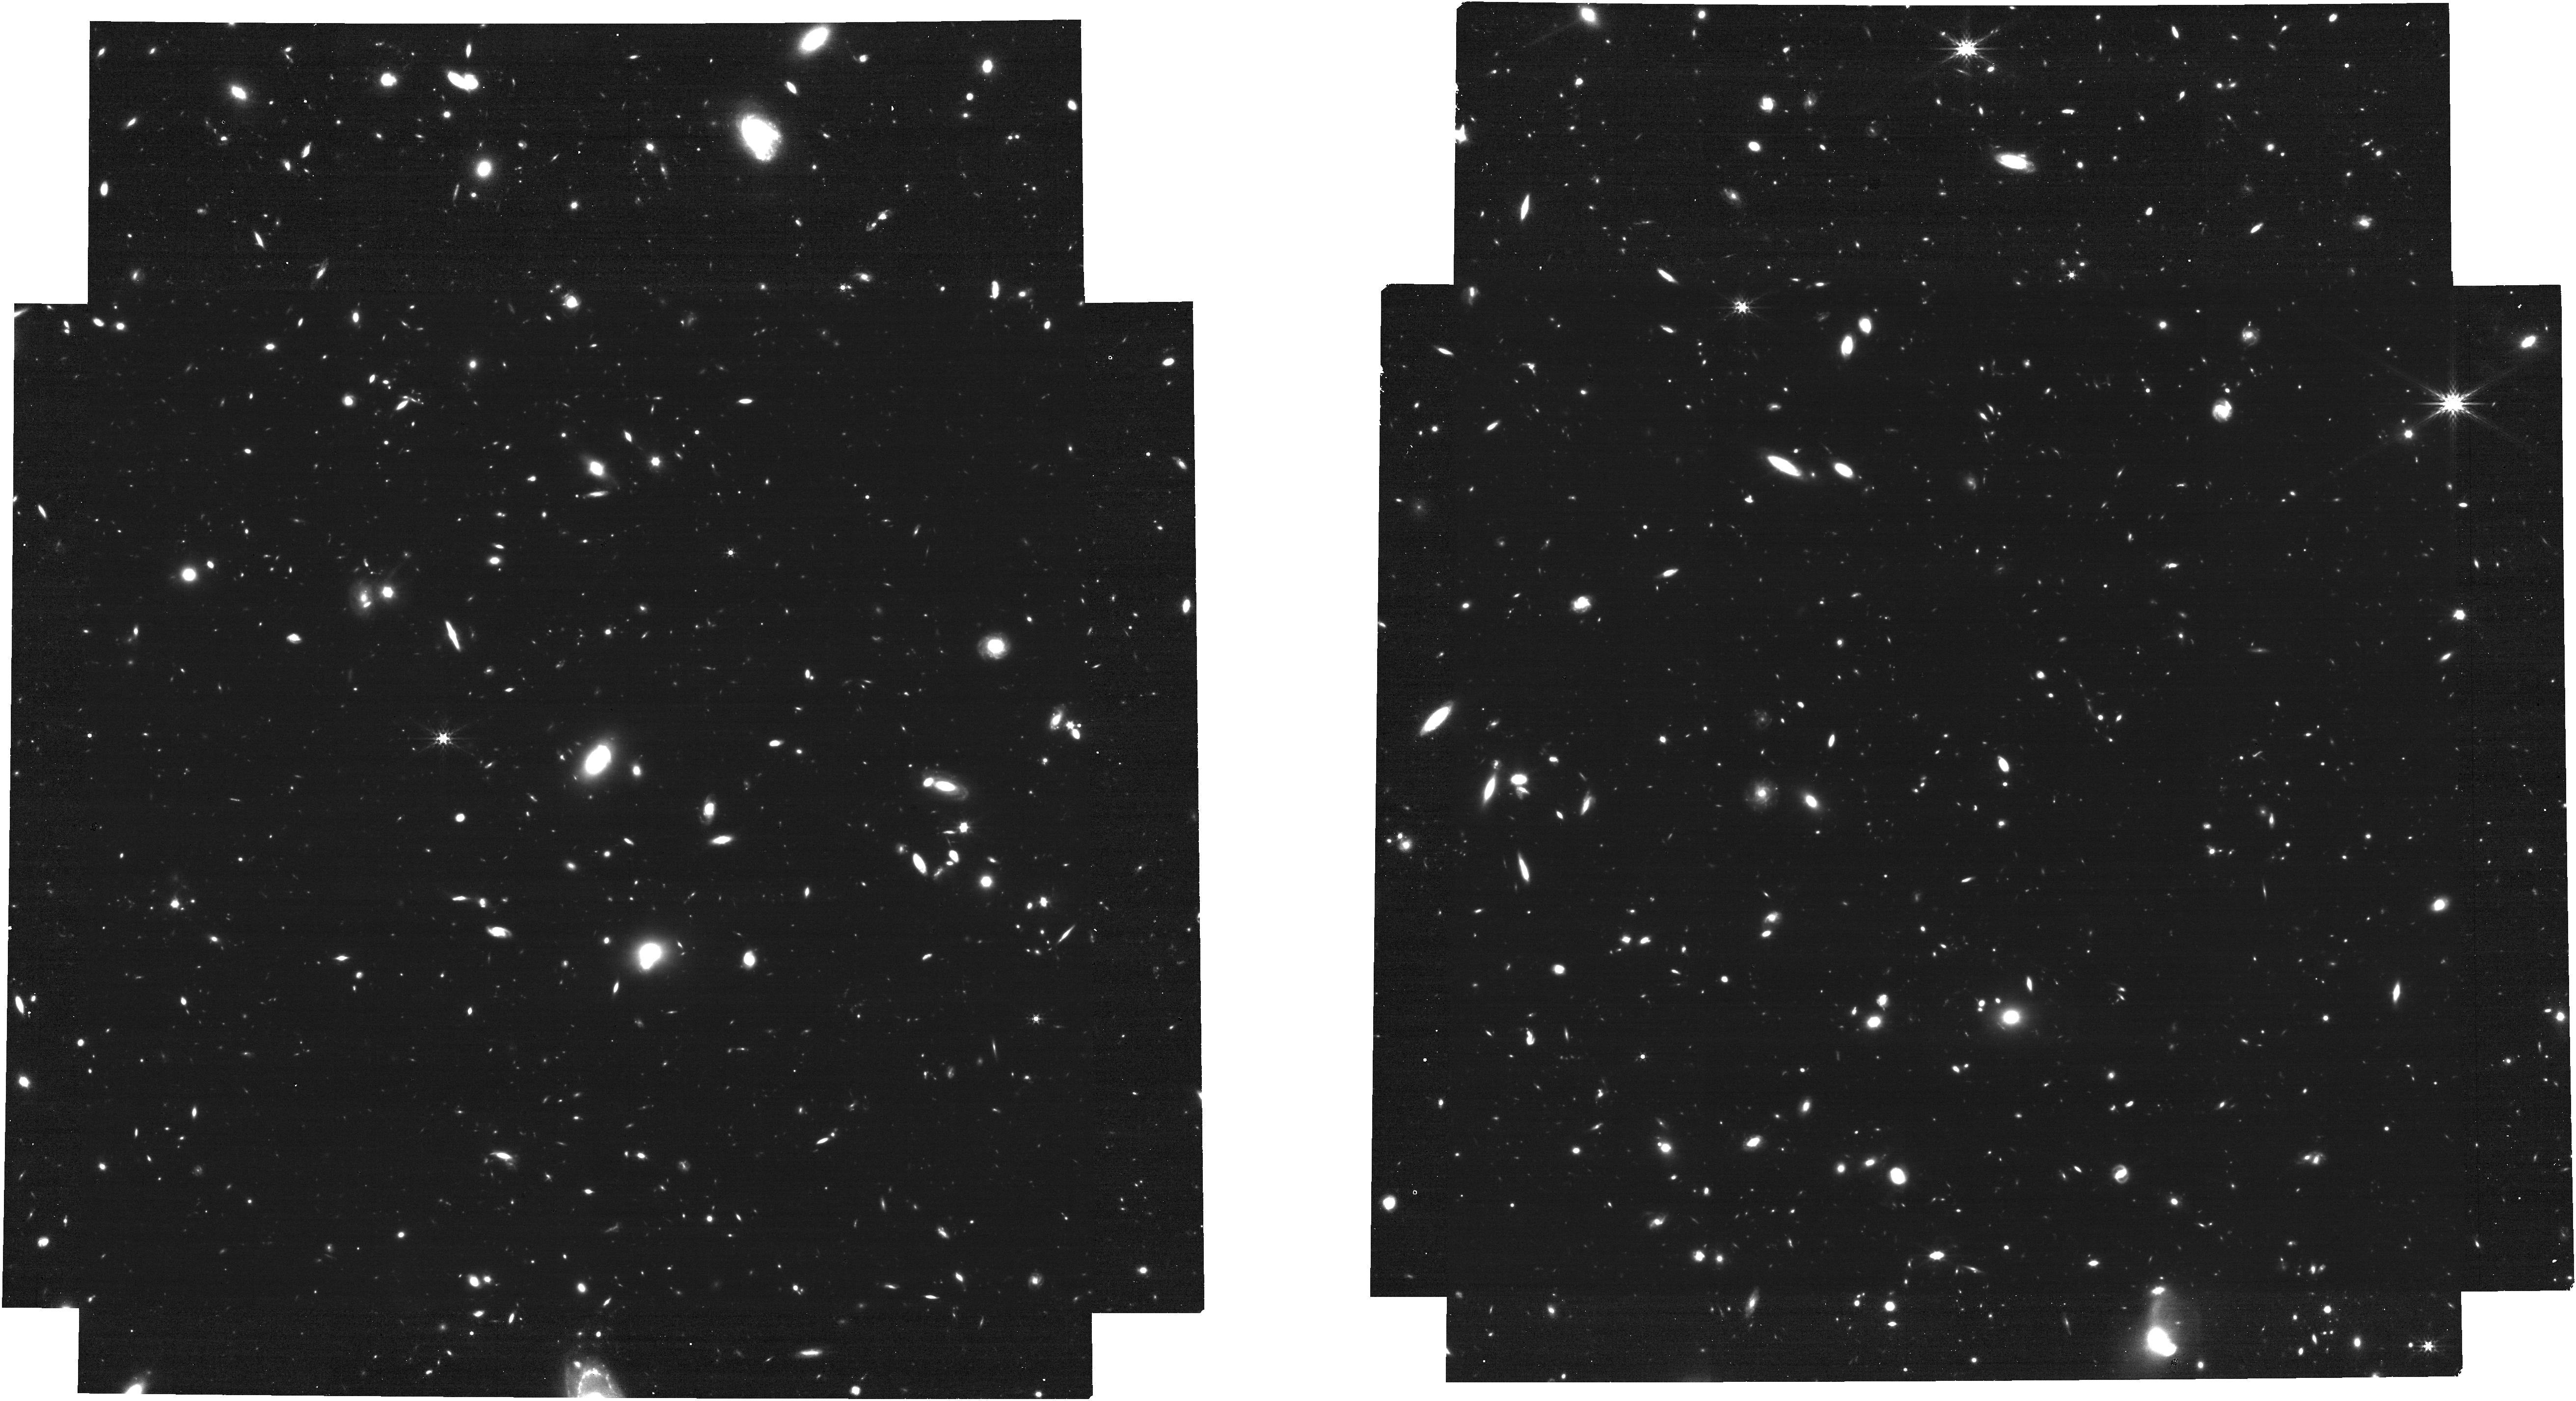
Target: NIRCAM-WFSS7
Instrument: NIRCAM
Filter: F356W
Exposure: 31 min
Observation ID: jw01345-o016_t027_nircam_clear-f356w

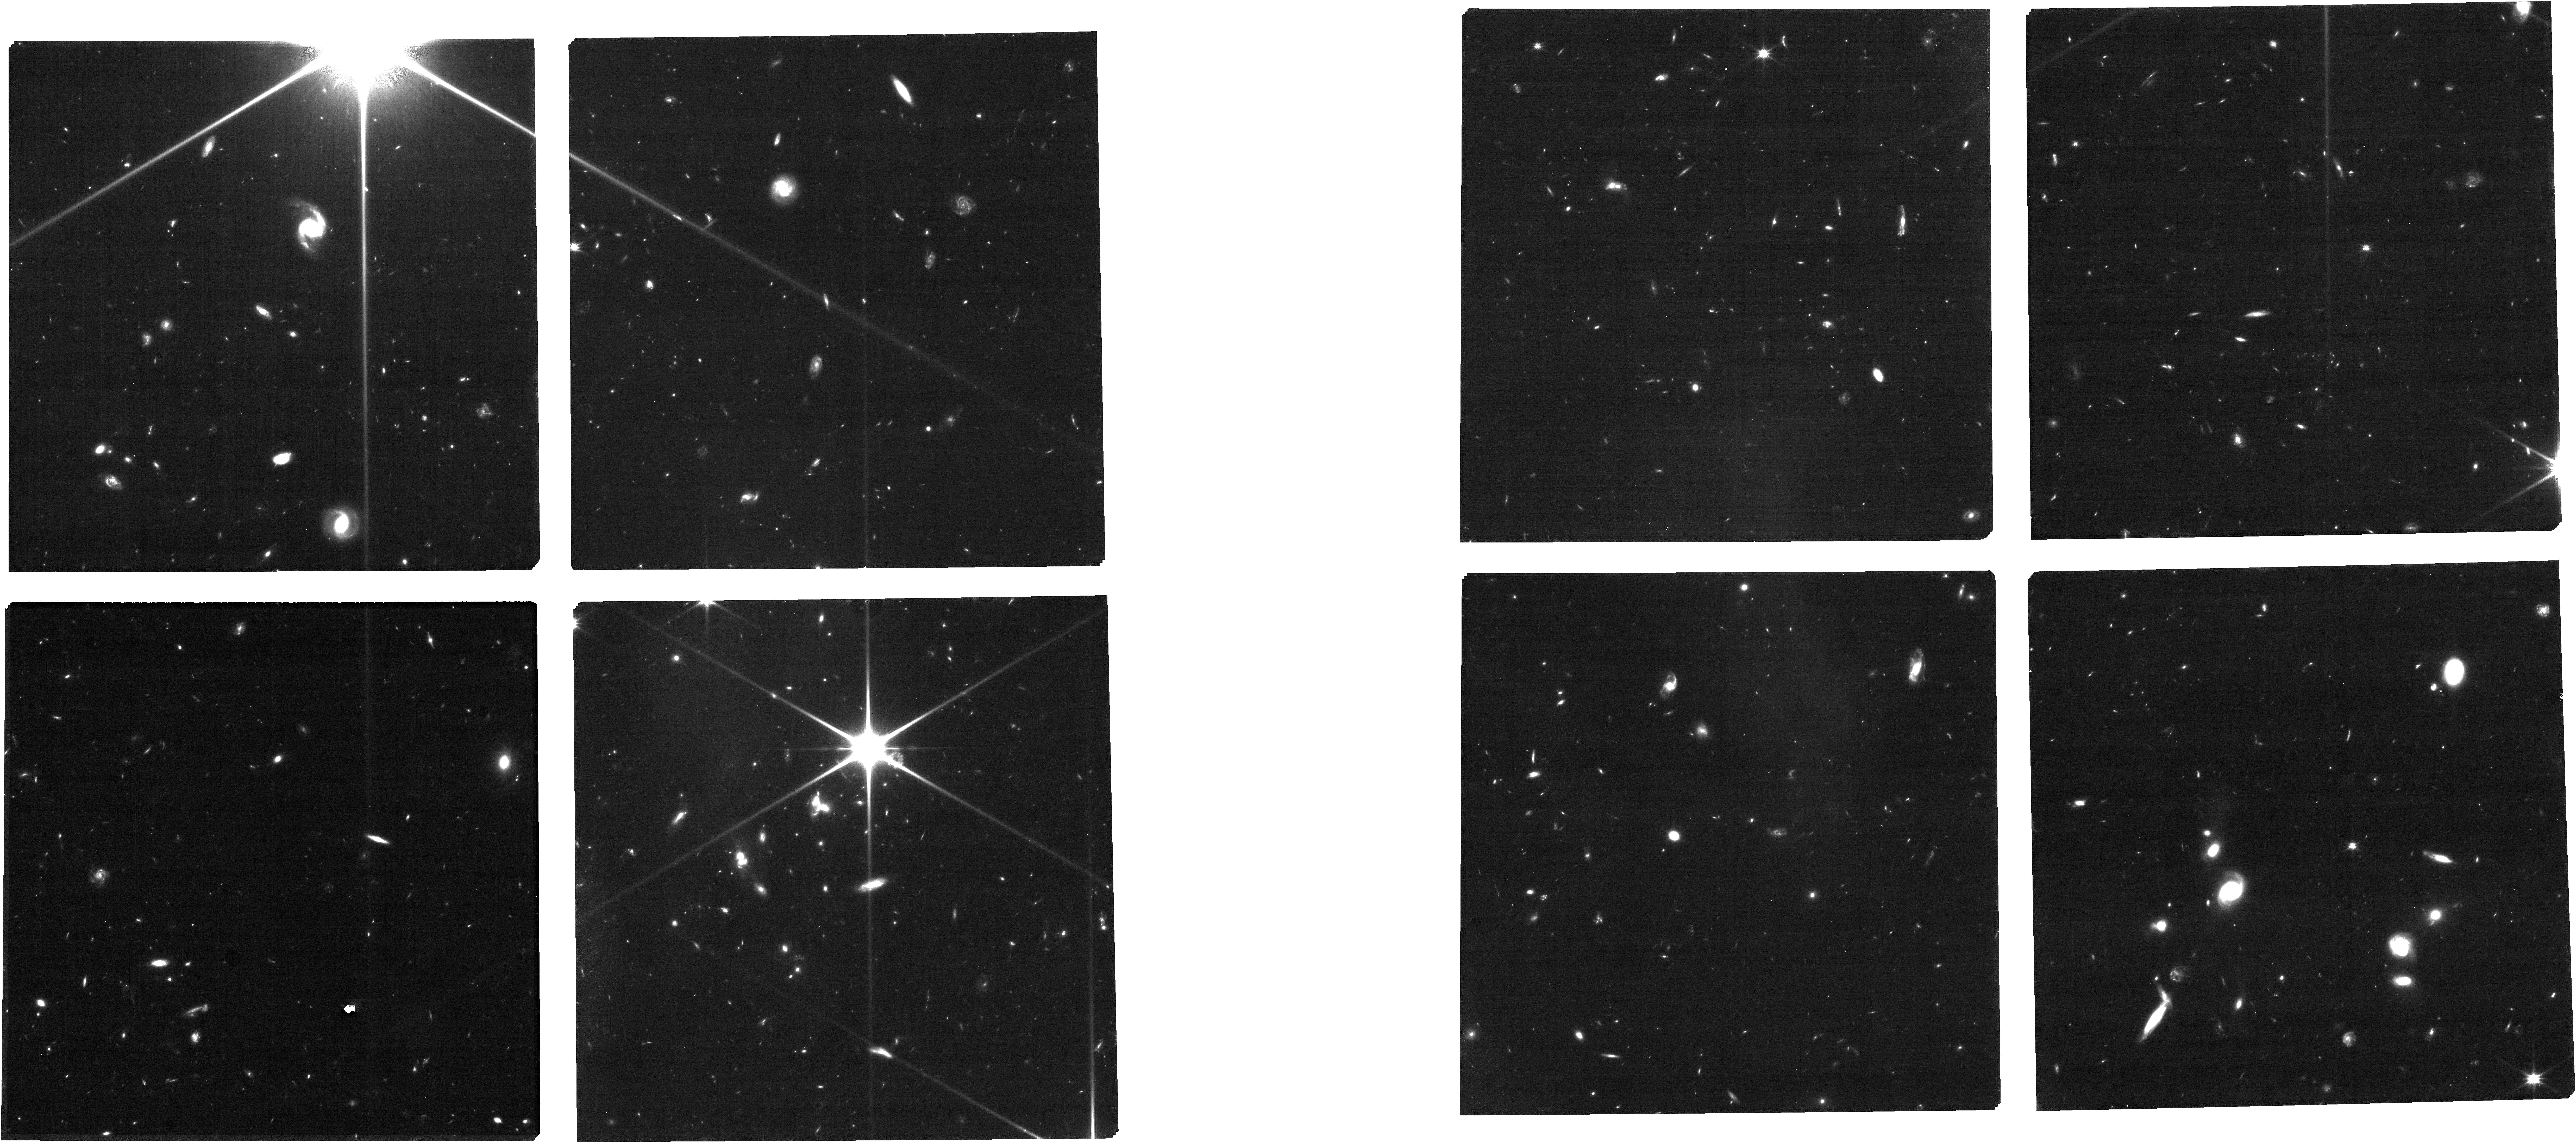
Target: CEERS-NIRSPEC-P4-PRISM-MSATA
Instrument: NIRCAM
Filter: F115W
Exposure: 47 min
Observation ID: jw01345-o062_t049_nircam_clear-f115w

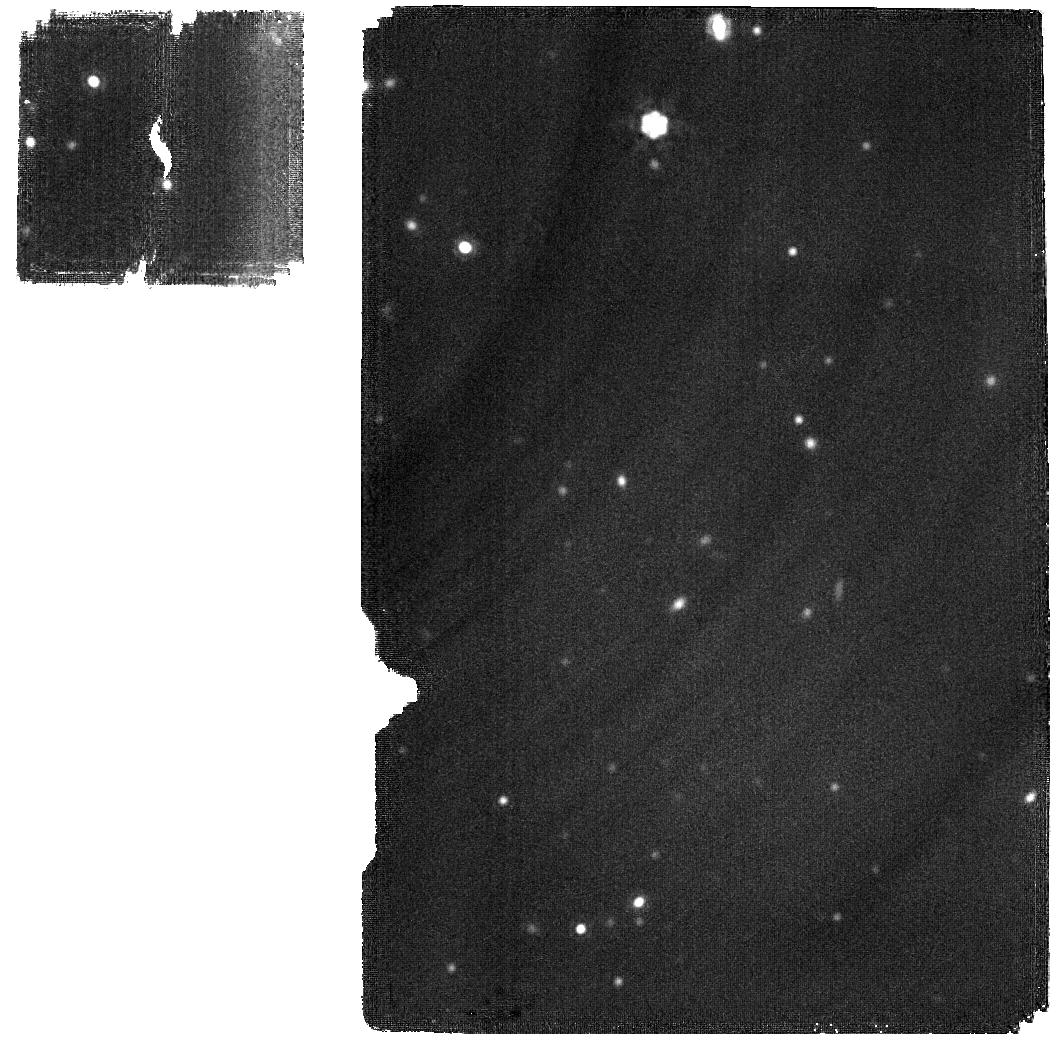
Target: MIRI1
Instrument: MIRI
Filter: F2100W
Exposure: 1.3 h
Observation ID: jw01345-o001_t021_miri_f2100w

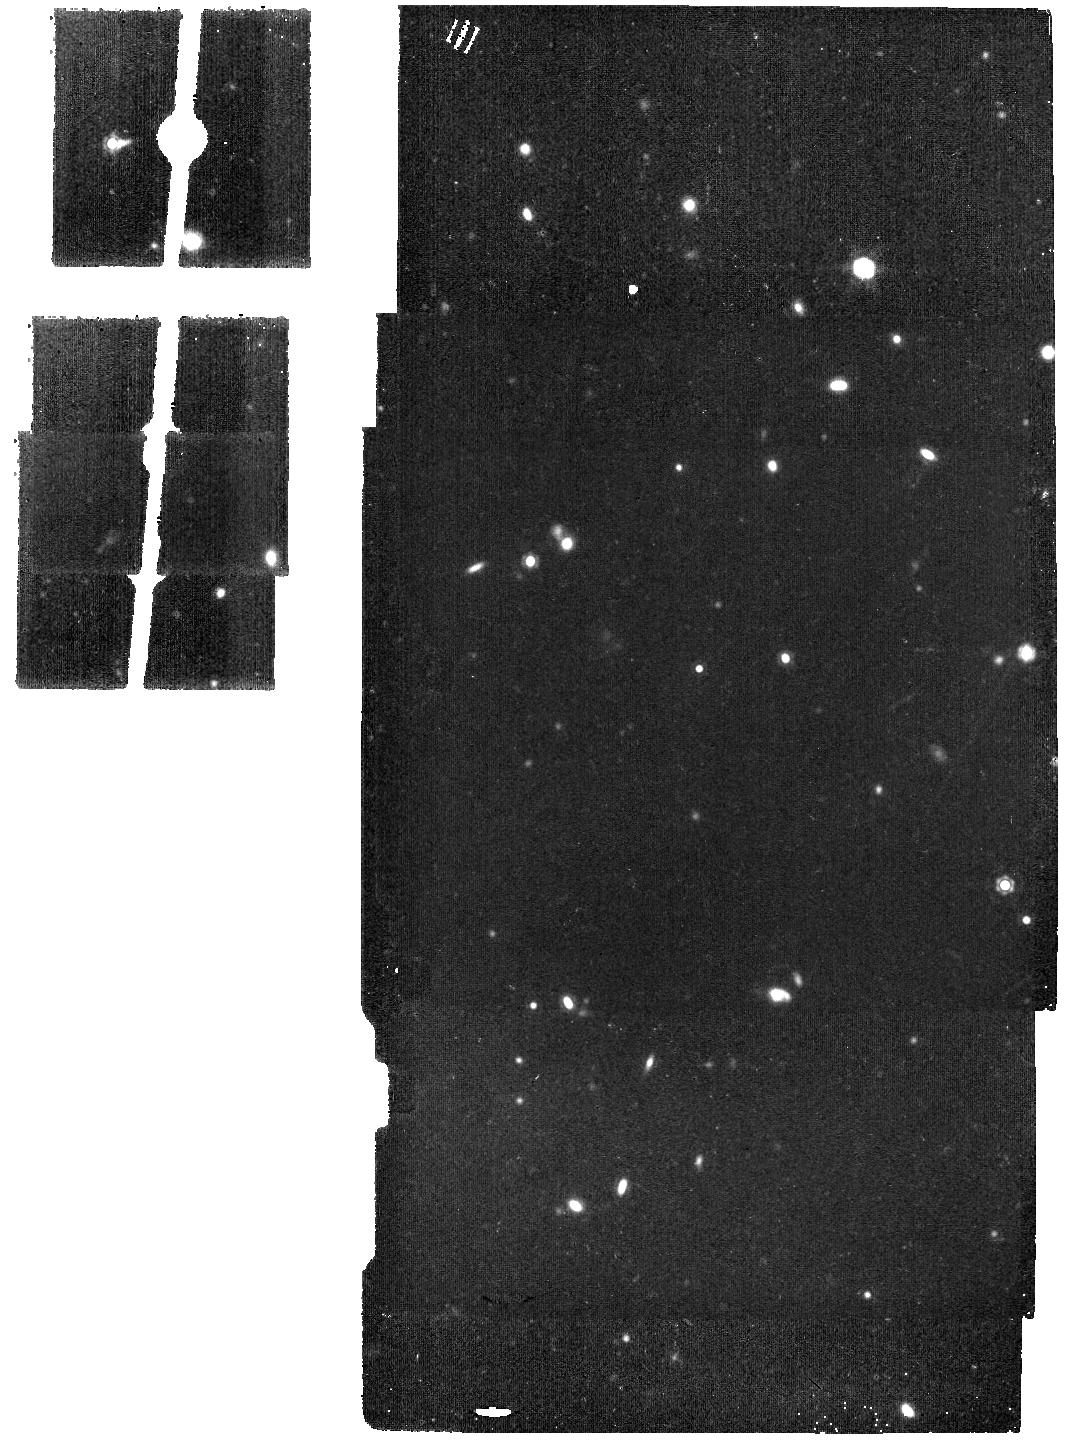
Target: NIRCAM-WFSS8
Instrument: MIRI
Filter: F1500W
Exposure: 16 min
Observation ID: jw01345-o015_t028_miri_f1500w

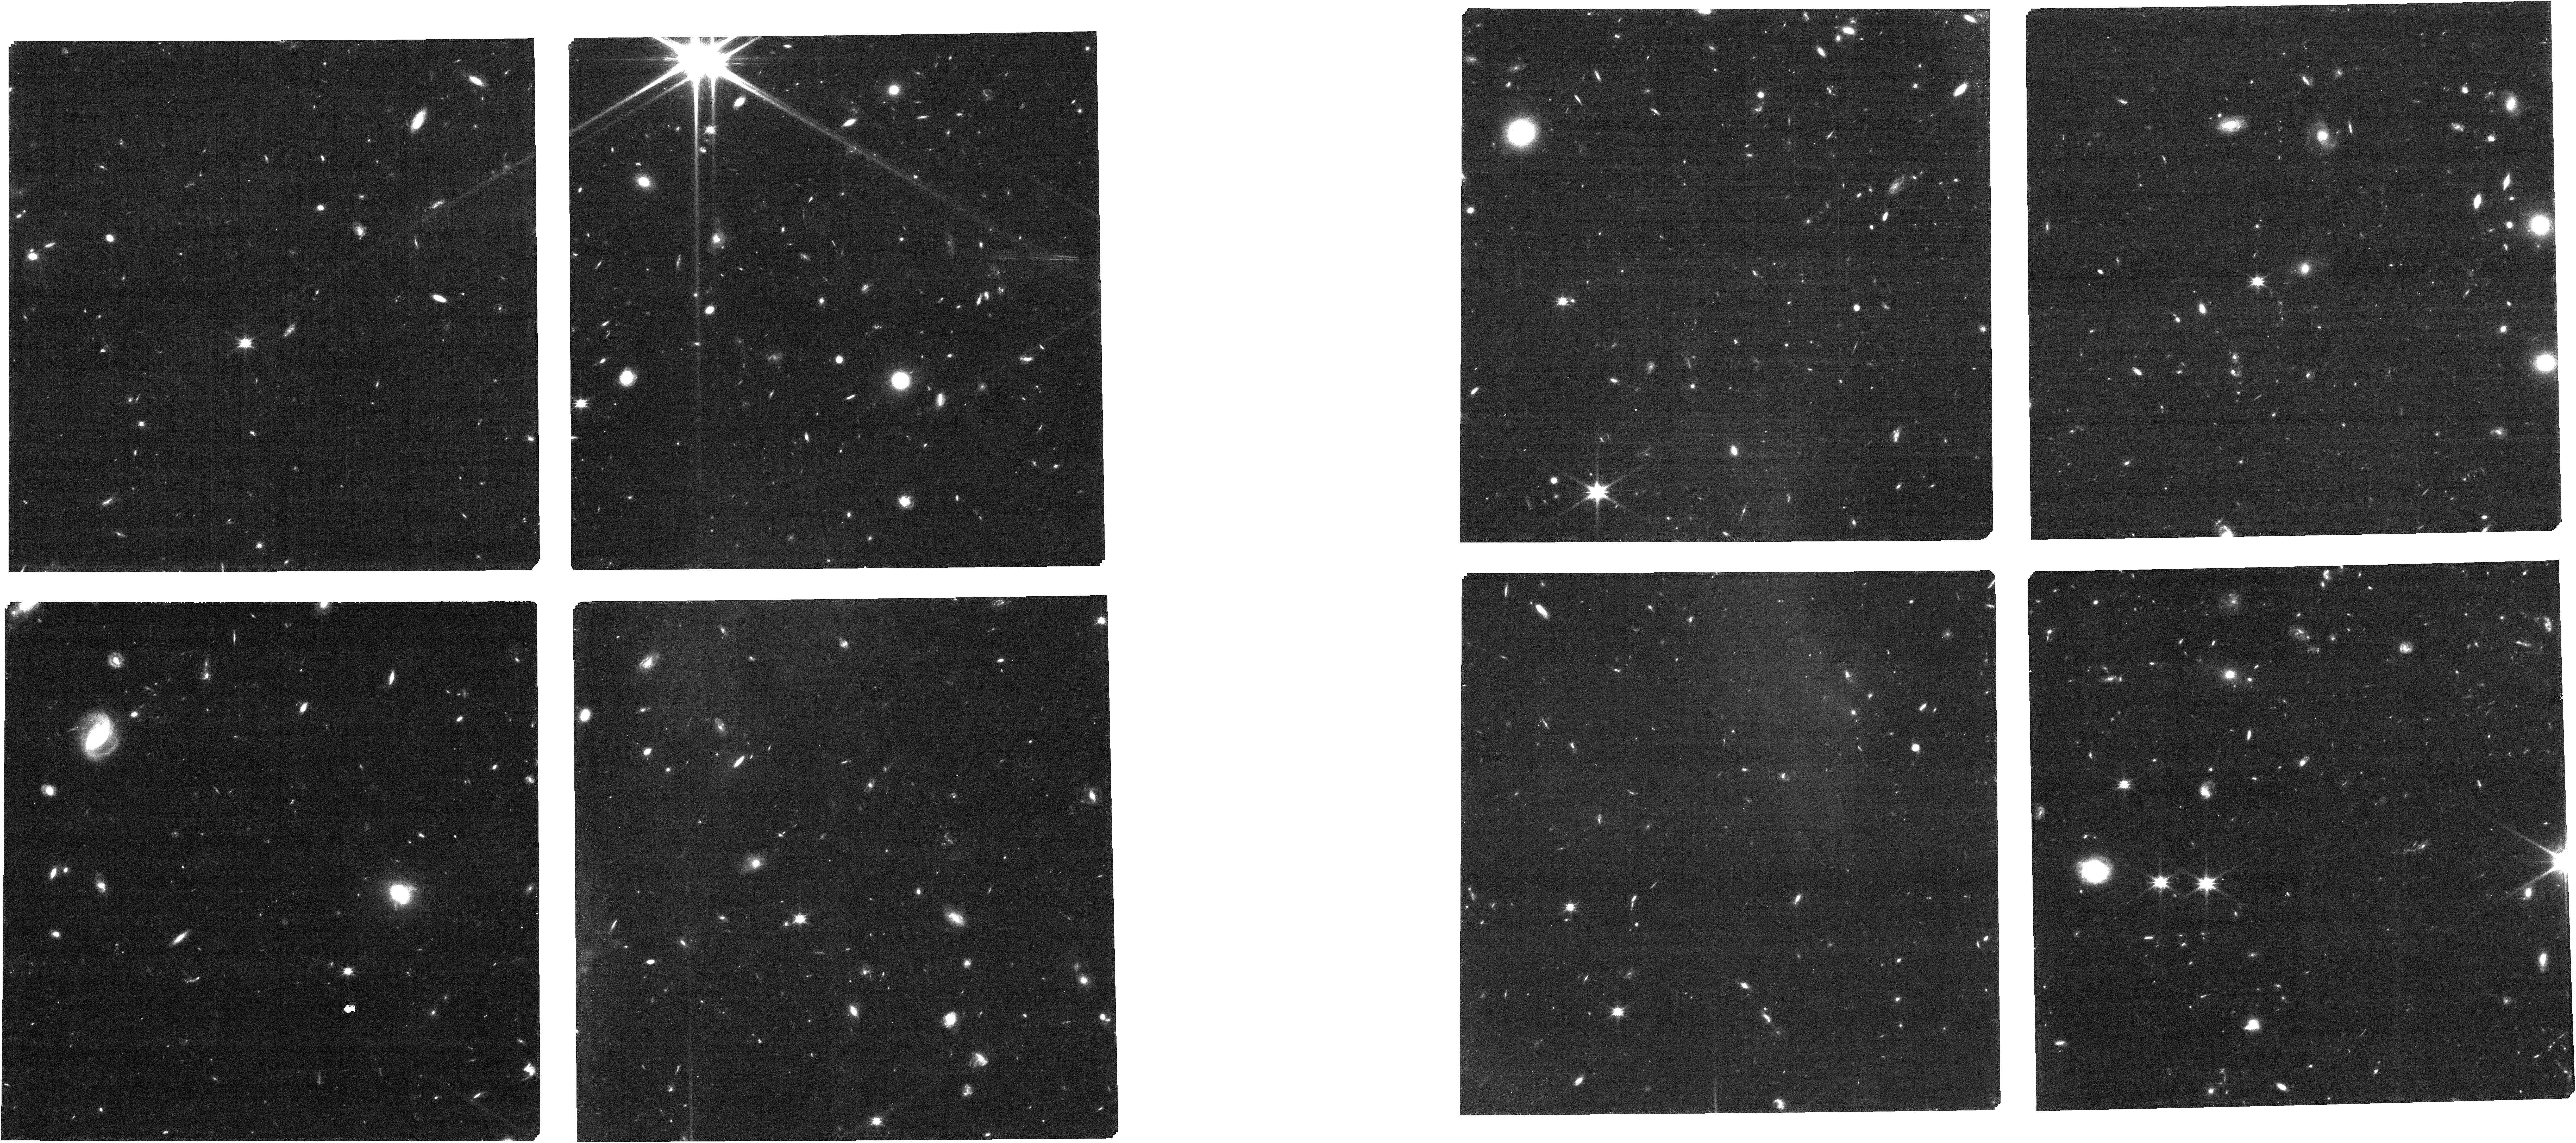
Target: CEERS-NIRSPEC-P9-MR-MSATA
Instrument: NIRCAM
Filter: F115W
Exposure: 47 min
Observation ID: jw01345-o069_t046_nircam_clear-f115w

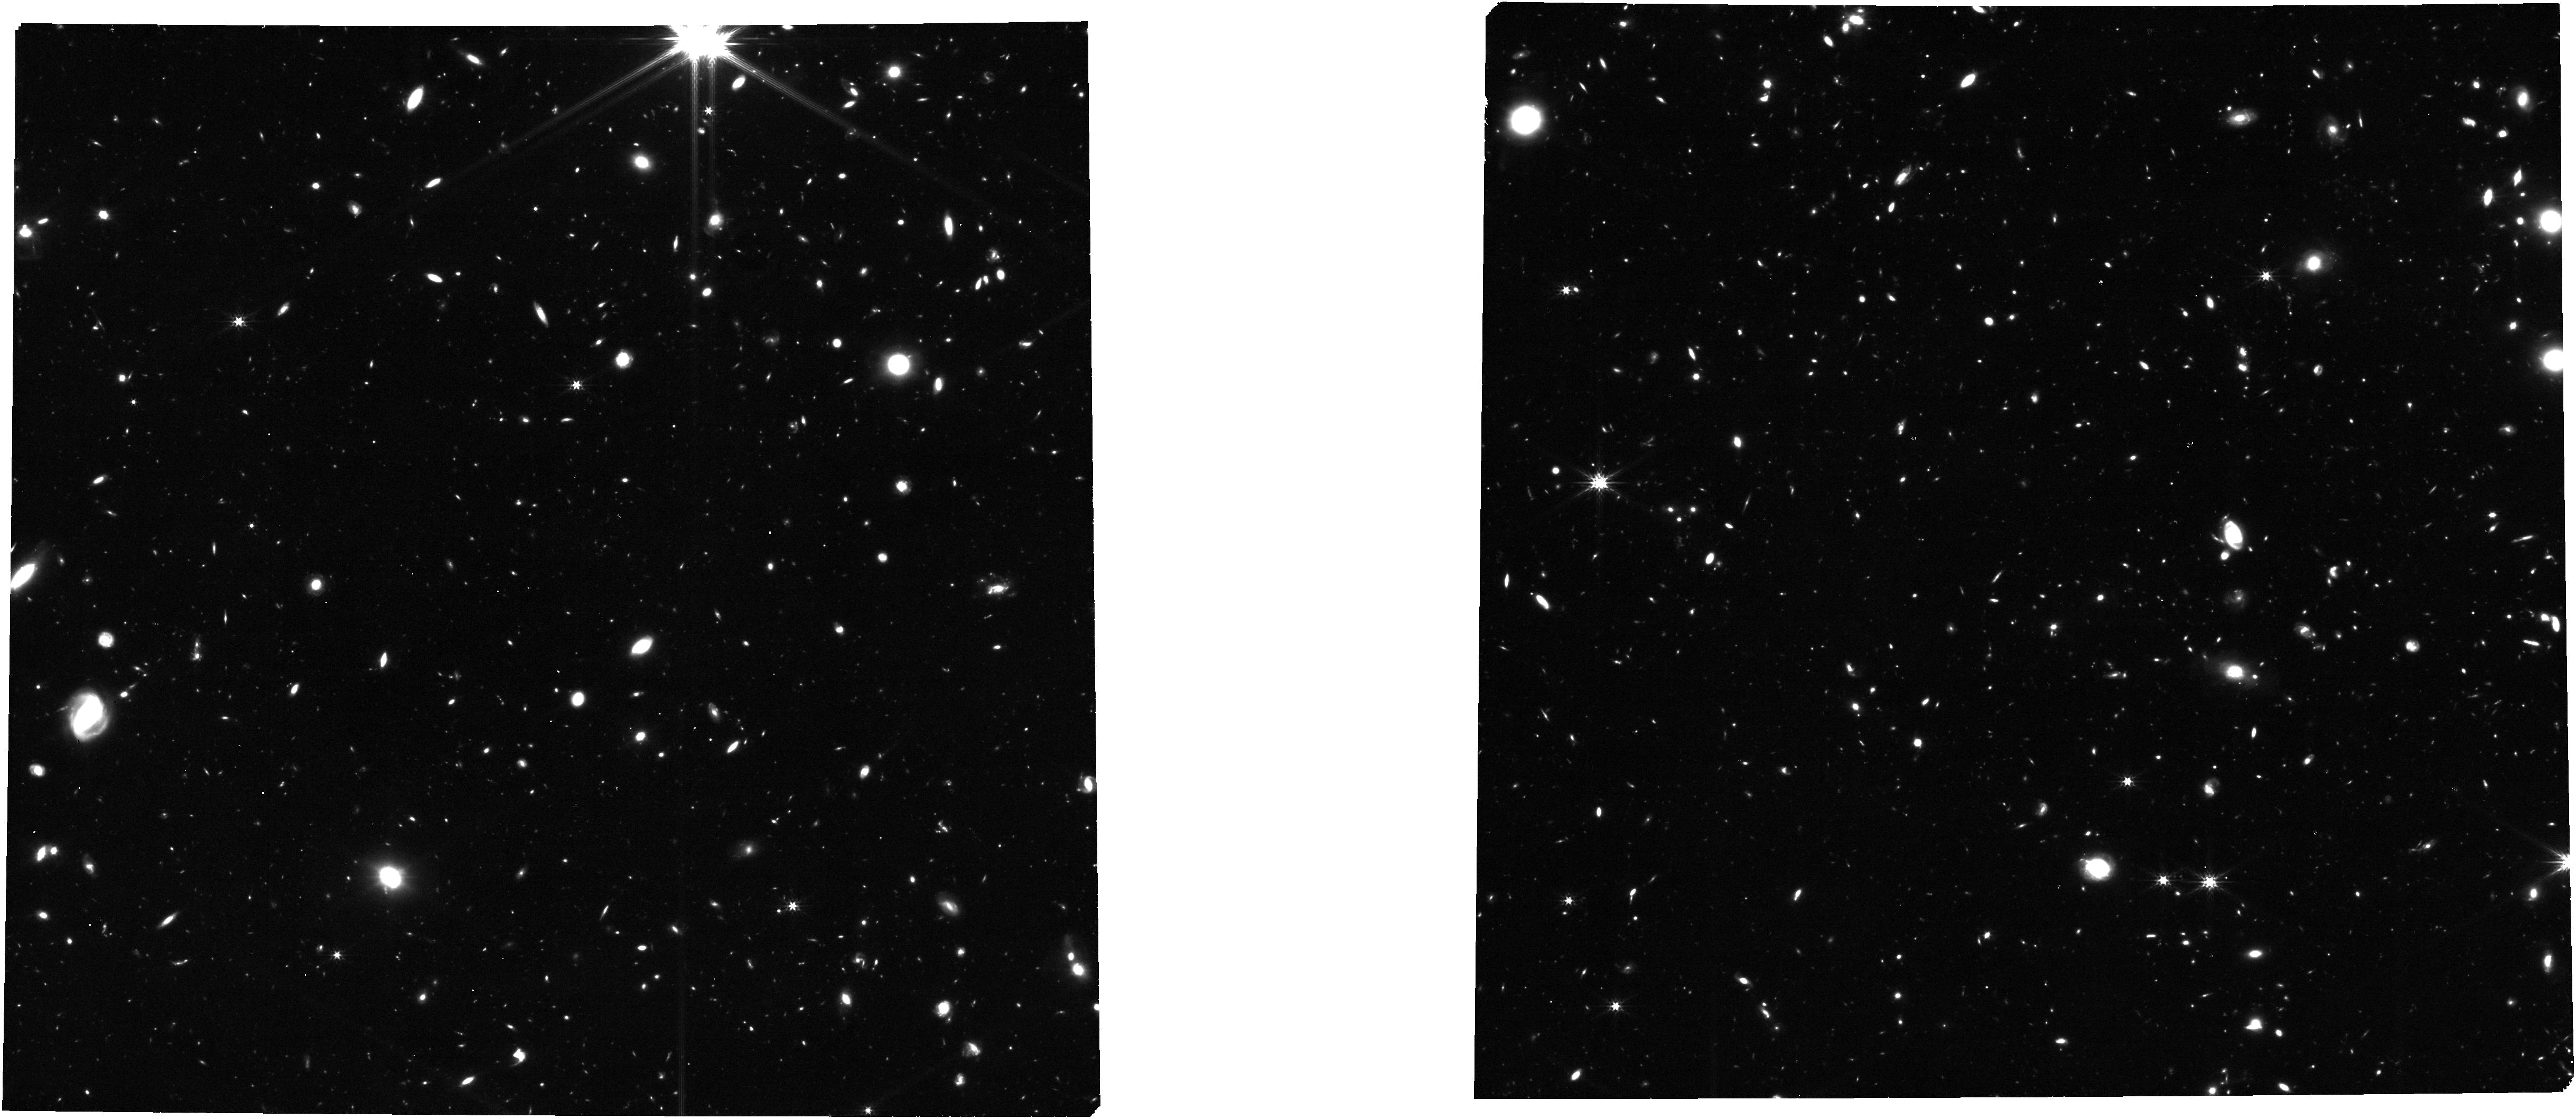
Target: CEERS-NIRSPEC-P9-PRISM-MSATA
Instrument: NIRCAM
Filter: F277W
Exposure: 47 min
Observation ID: jw01345-o070_t053_nircam_clear-f277w

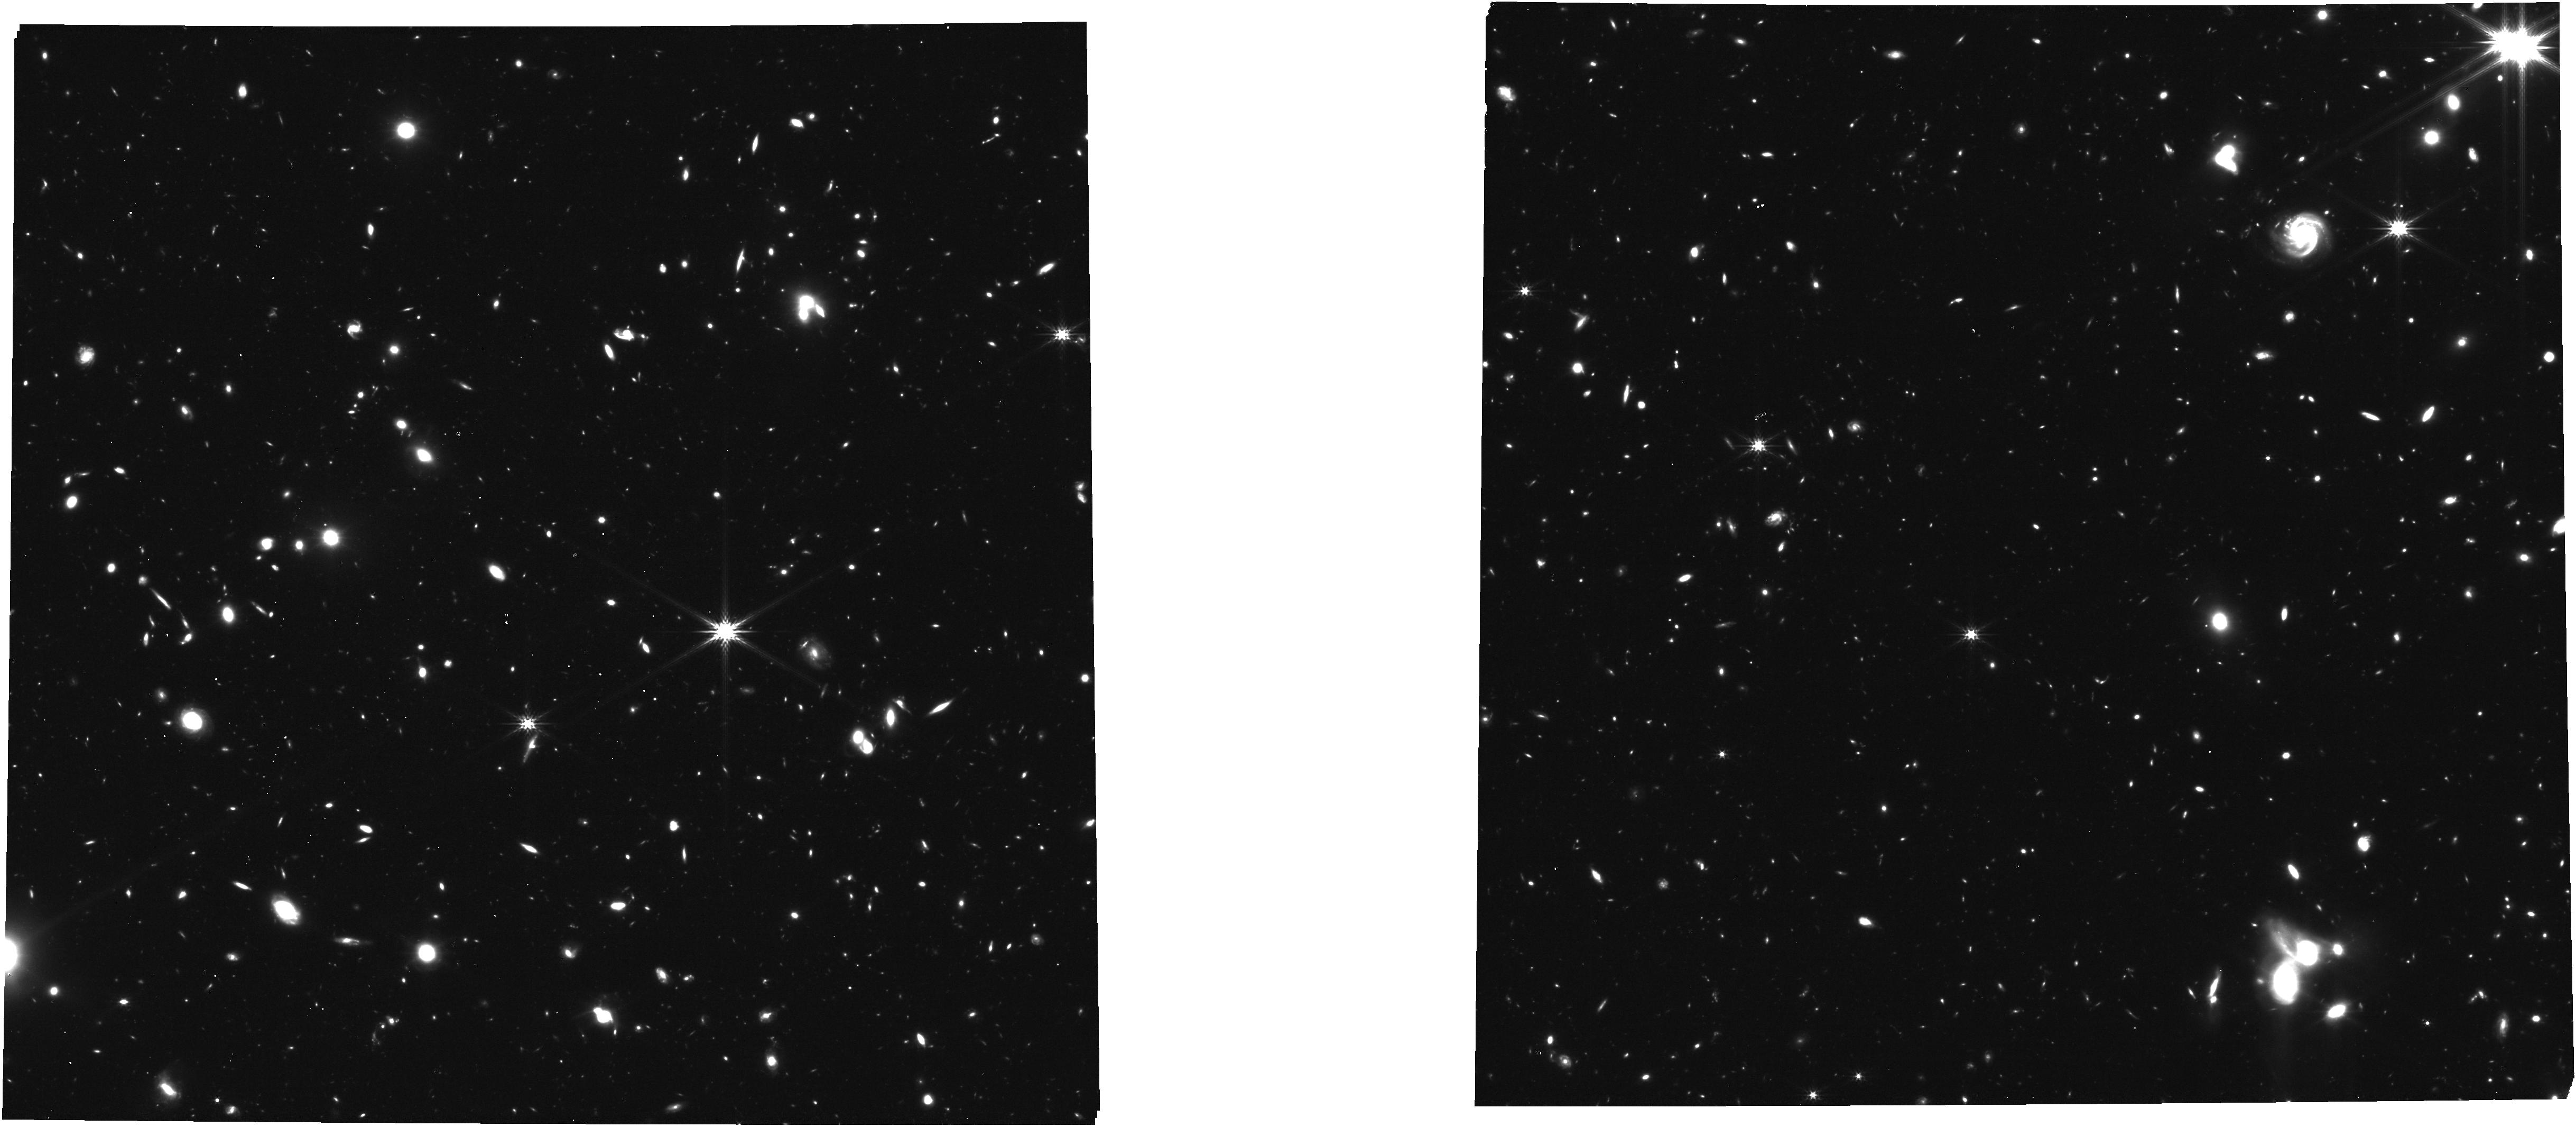
Target: MIRI6
Instrument: NIRCAM
Filter: F277W
Exposure: 47 min
Observation ID: jw01345-o004_t024_nircam_clear-f277w

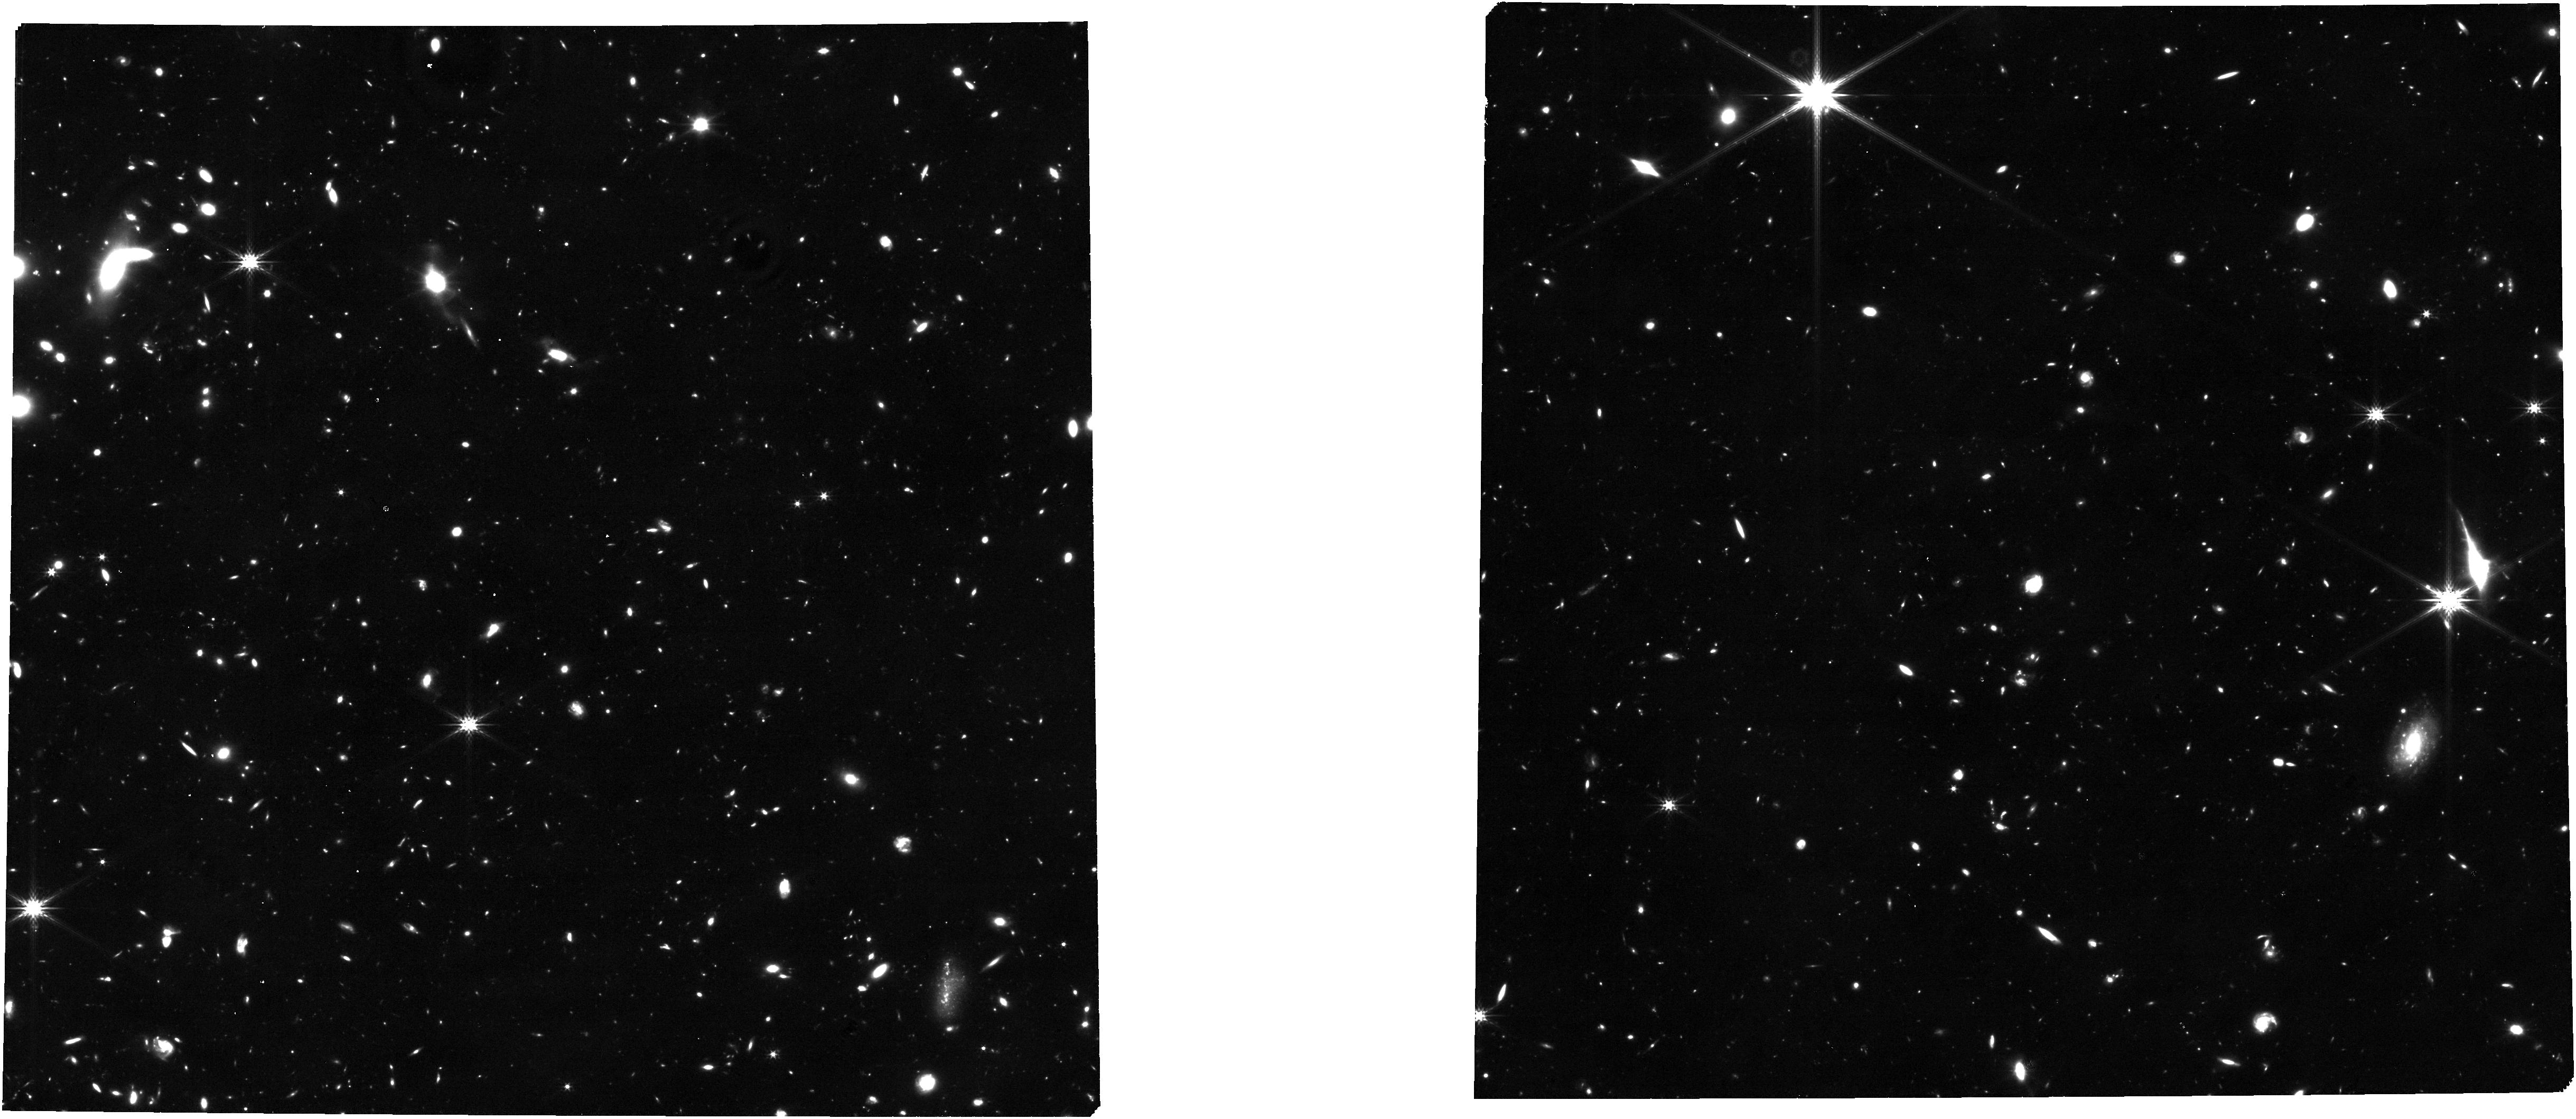
Target: CEERS-NIRSPEC-P10-PRISM-MSATA
Instrument: NIRCAM
Filter: F277W
Exposure: 47 min
Observation ID: jw01345-o072_t054_nircam_clear-f277w

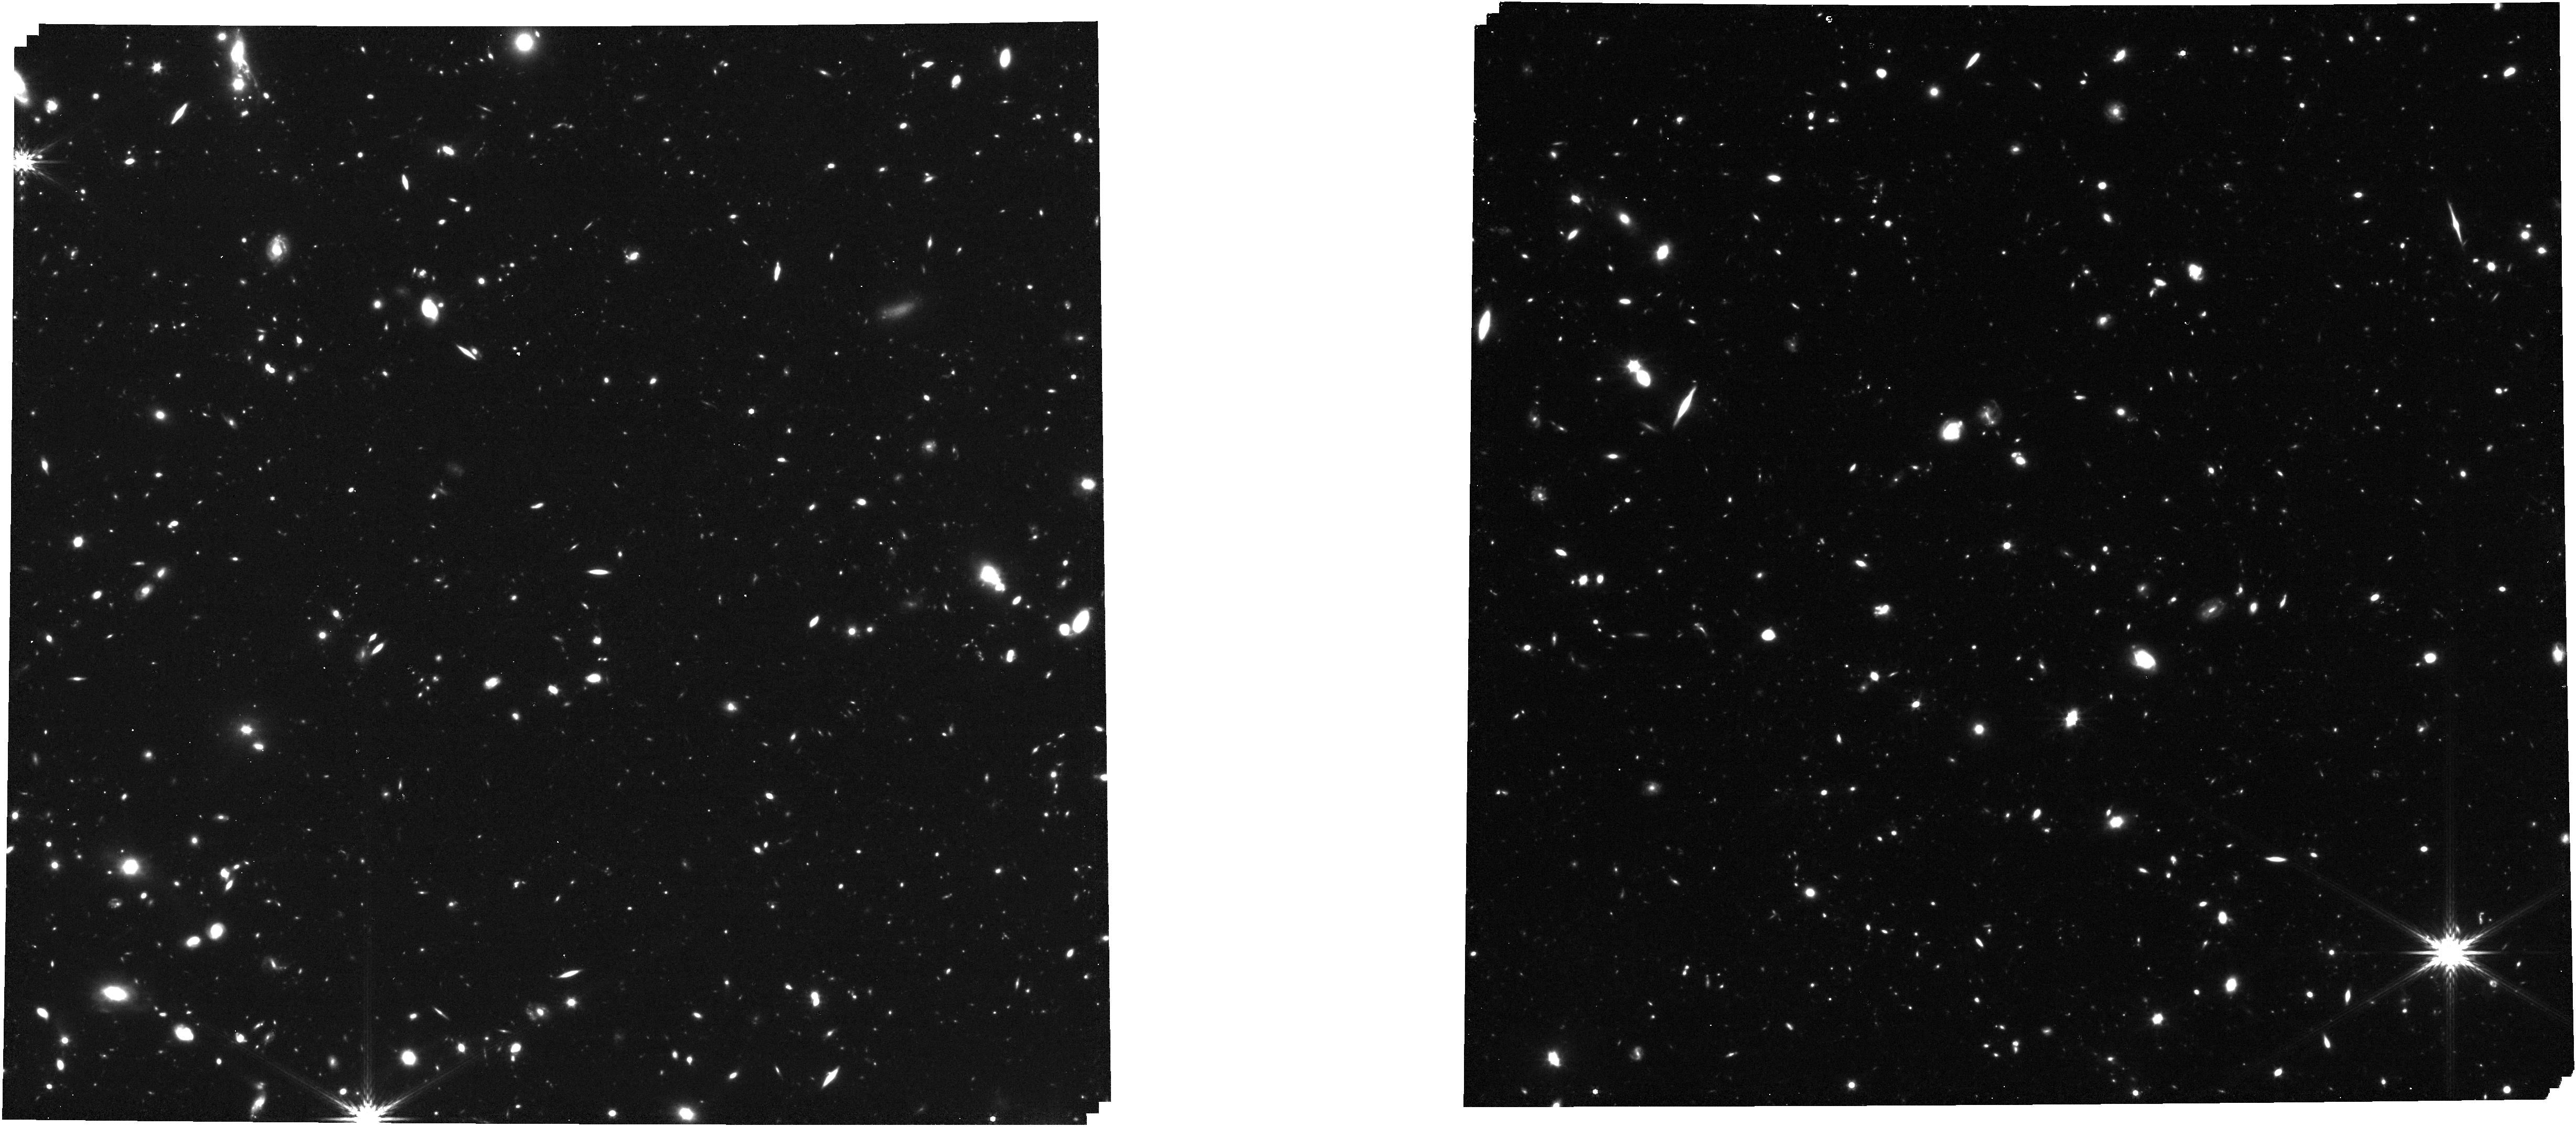
Target: MIRI2
Instrument: NIRCAM
Filter: F444W
Exposure: 47 min
Observation ID: jw01345-o002_t022_nircam_clear-f444w

The Cosmic Evolution Early Release Science (CEERS) Survey free (PI: Finkelstein, Steven L.)

We propose the Cosmic Evolution Early Release Science (CEERS) Survey (NOI #135), which covers 100 sq. arcmin with JWST imaging and spectroscopy, and is designed to achieve the DD-ERS goals. CEERS will inform the selection of a wide variety of spectroscopic targets for Cycle 2 with a practical choice of imaging area, depth, and wavelength coverage, targeting a field that is supported by a rich set of HST/CANDELS multi-wavelength data. CEERS will demonstrate, test, and validate efficient extragalactic surveys with coordinated, overlapping parallel observations with the JWST instrument suite, including NIRCam and MIRI imaging, NIRSpec R~100 and R~1000 spectroscopy, and NIRCam slitless grism (R~1500) spectroscopy. These tests enable Cycle 2 observations, including validating JWST parallel observing modes, dither and exposure-time strategies, and spectroscopic observing modes including slit-loss corrections. CEERS enables immediate community science into both extragalactic JWST science drivers “First Light and Reionization” and “The Assembly of Galaxies”, including: 1) The discovery of 20-80 galaxies at z~9-13, constraining their abundance and physical nature; 2) Deep spectra of >400 galaxies at z>3, including 40 known candidates at 6<z<9, enabling redshifts and constraints on physical conditions of star-formation and black hole growth via line diagnostics; 3) Quantifying the first bulge and disk structures at z>3; and 4) Characterizing galaxy mid-IR emission to study dust-obscured star-formation and supermassive black hole growth at z~1-3. The CEERS collaboration is diverse on many axes with demonstrated expertise in rapid delivery of high-level science products.